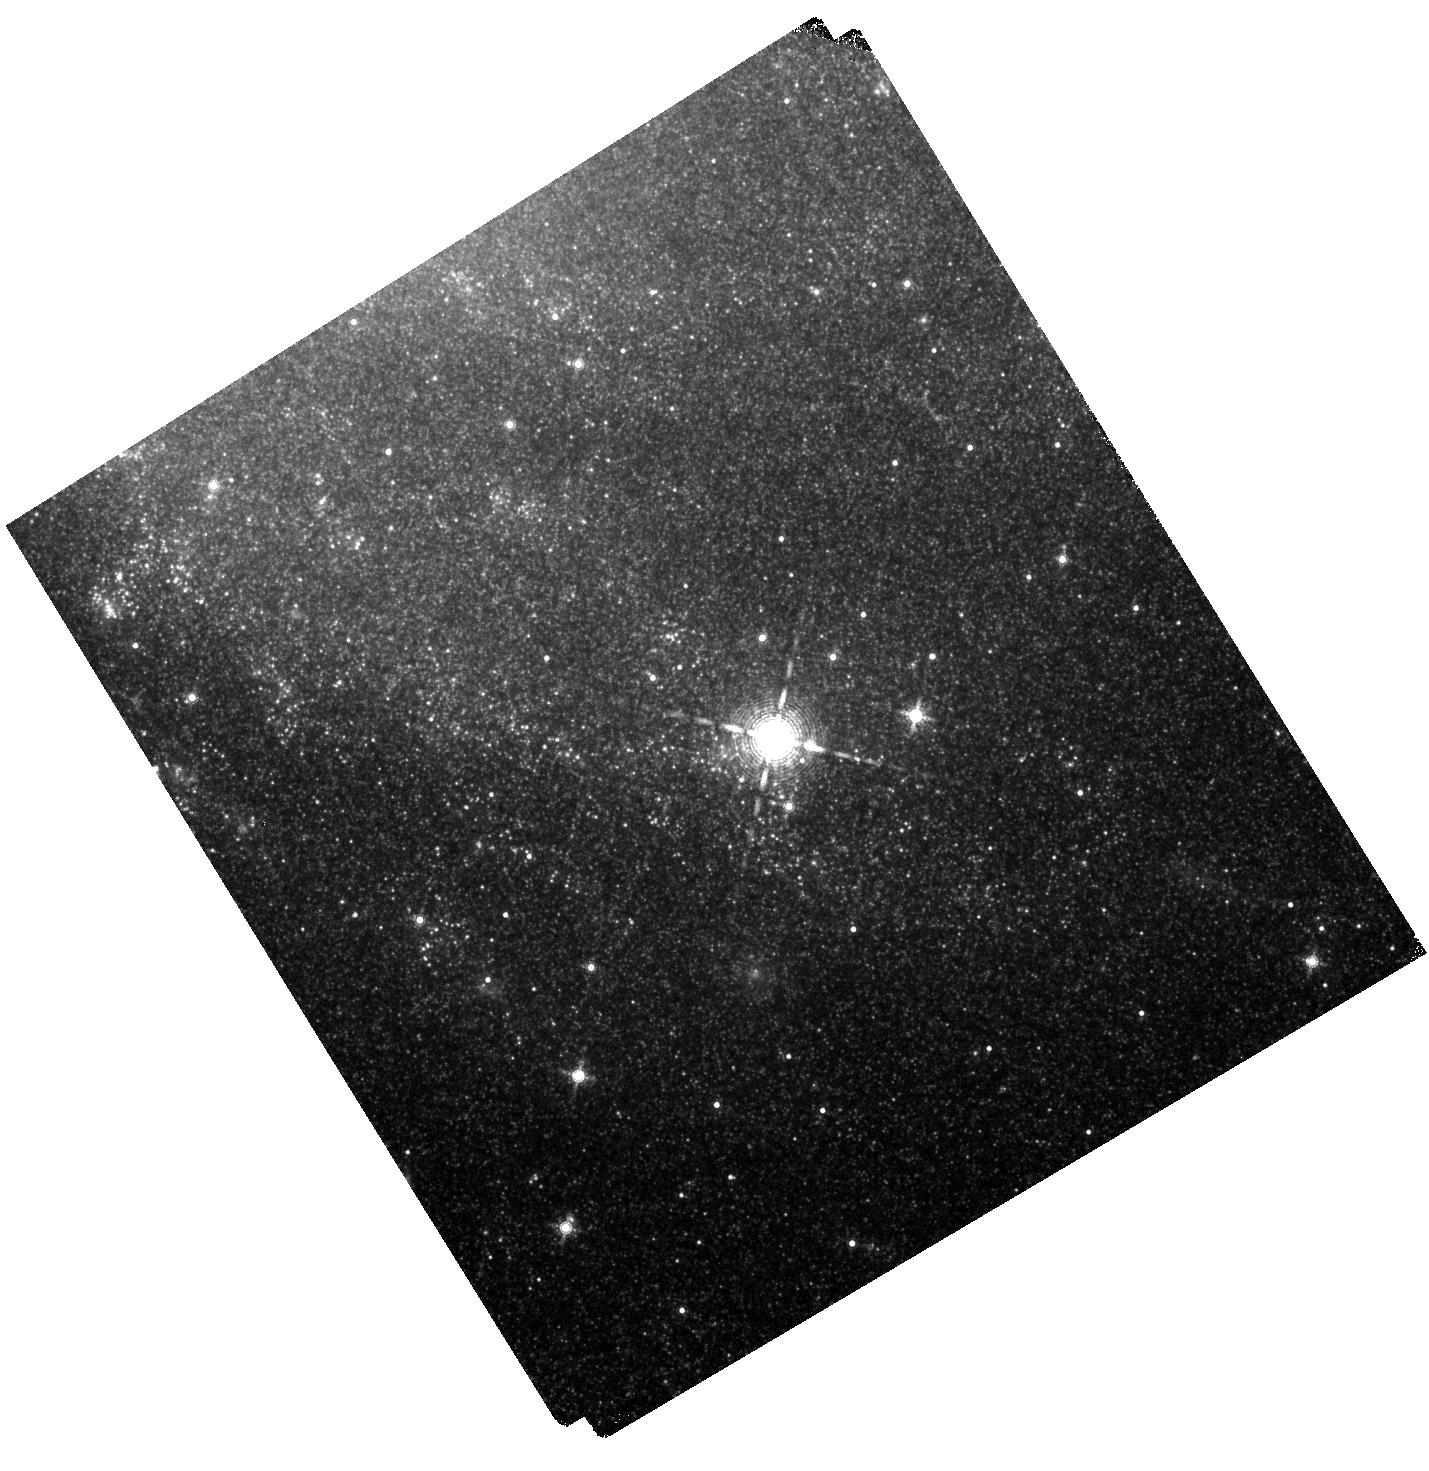
Target: NGC-6946
Instrument: WFC3/IR
Filter: F164N
Exposure: 40 min
Observation ID: hst_14638_04_wfc3_ir_f164n_id6o04

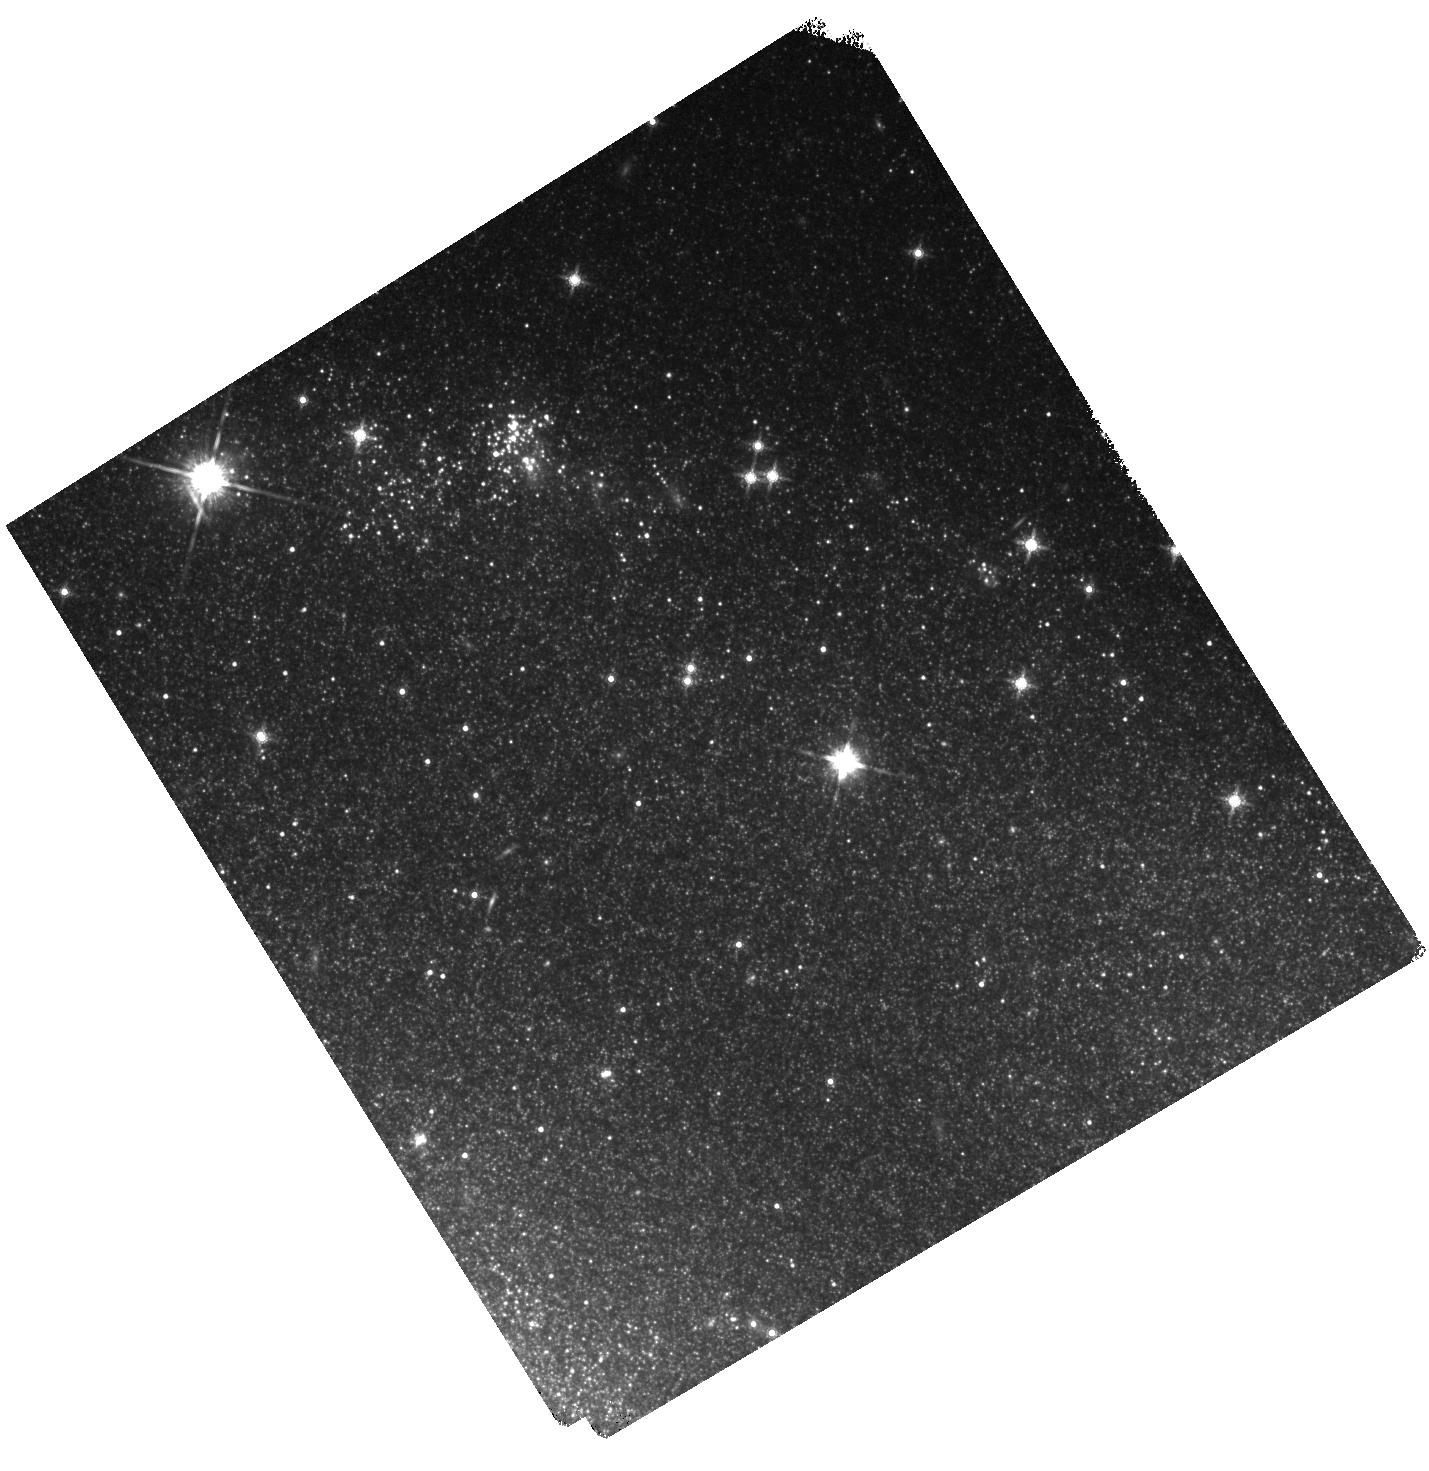
Target: NGC-6946
Instrument: WFC3/IR
Filter: F160W
Exposure: 7 min
Observation ID: hst_14638_03_wfc3_ir_f160w_id6o03

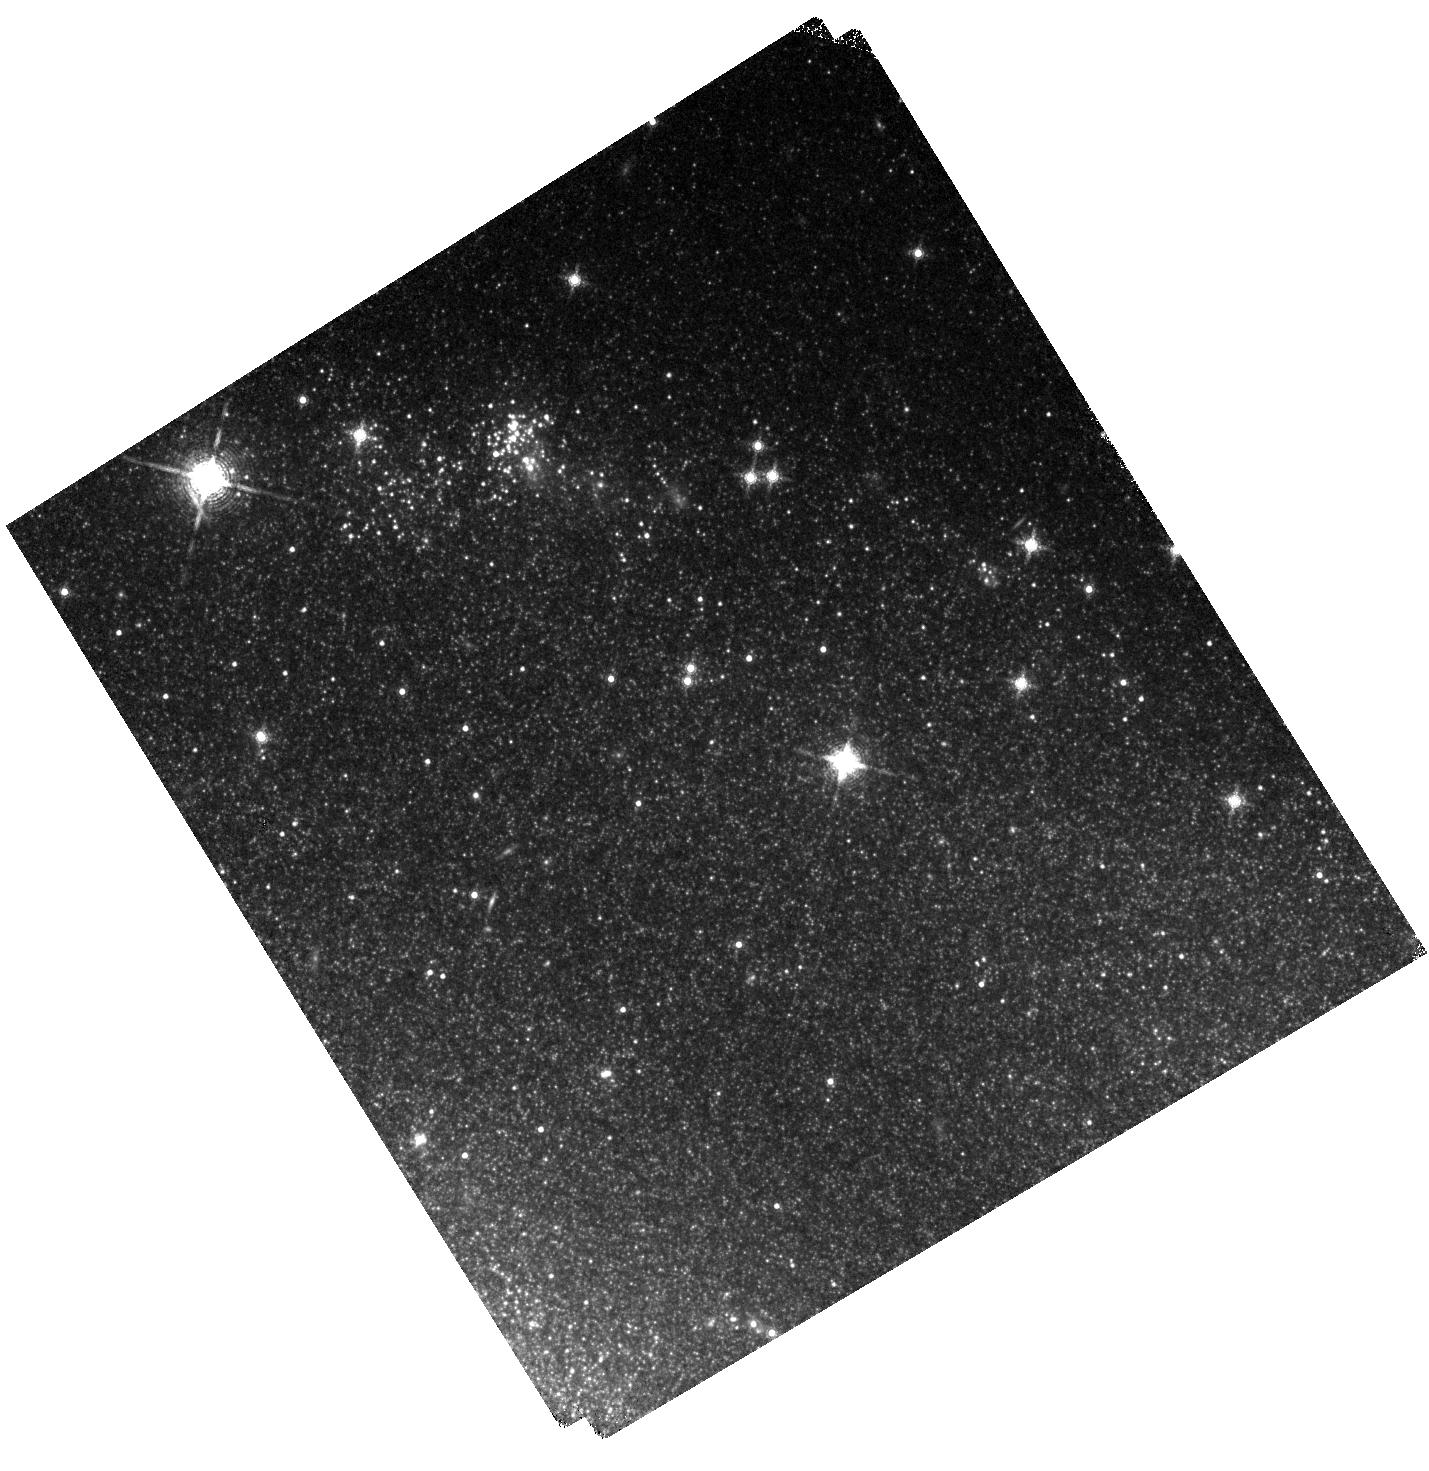
Target: NGC-6946
Instrument: WFC3/IR
Filter: F164N
Exposure: 40 min
Observation ID: hst_14638_03_wfc3_ir_f164n_id6o03

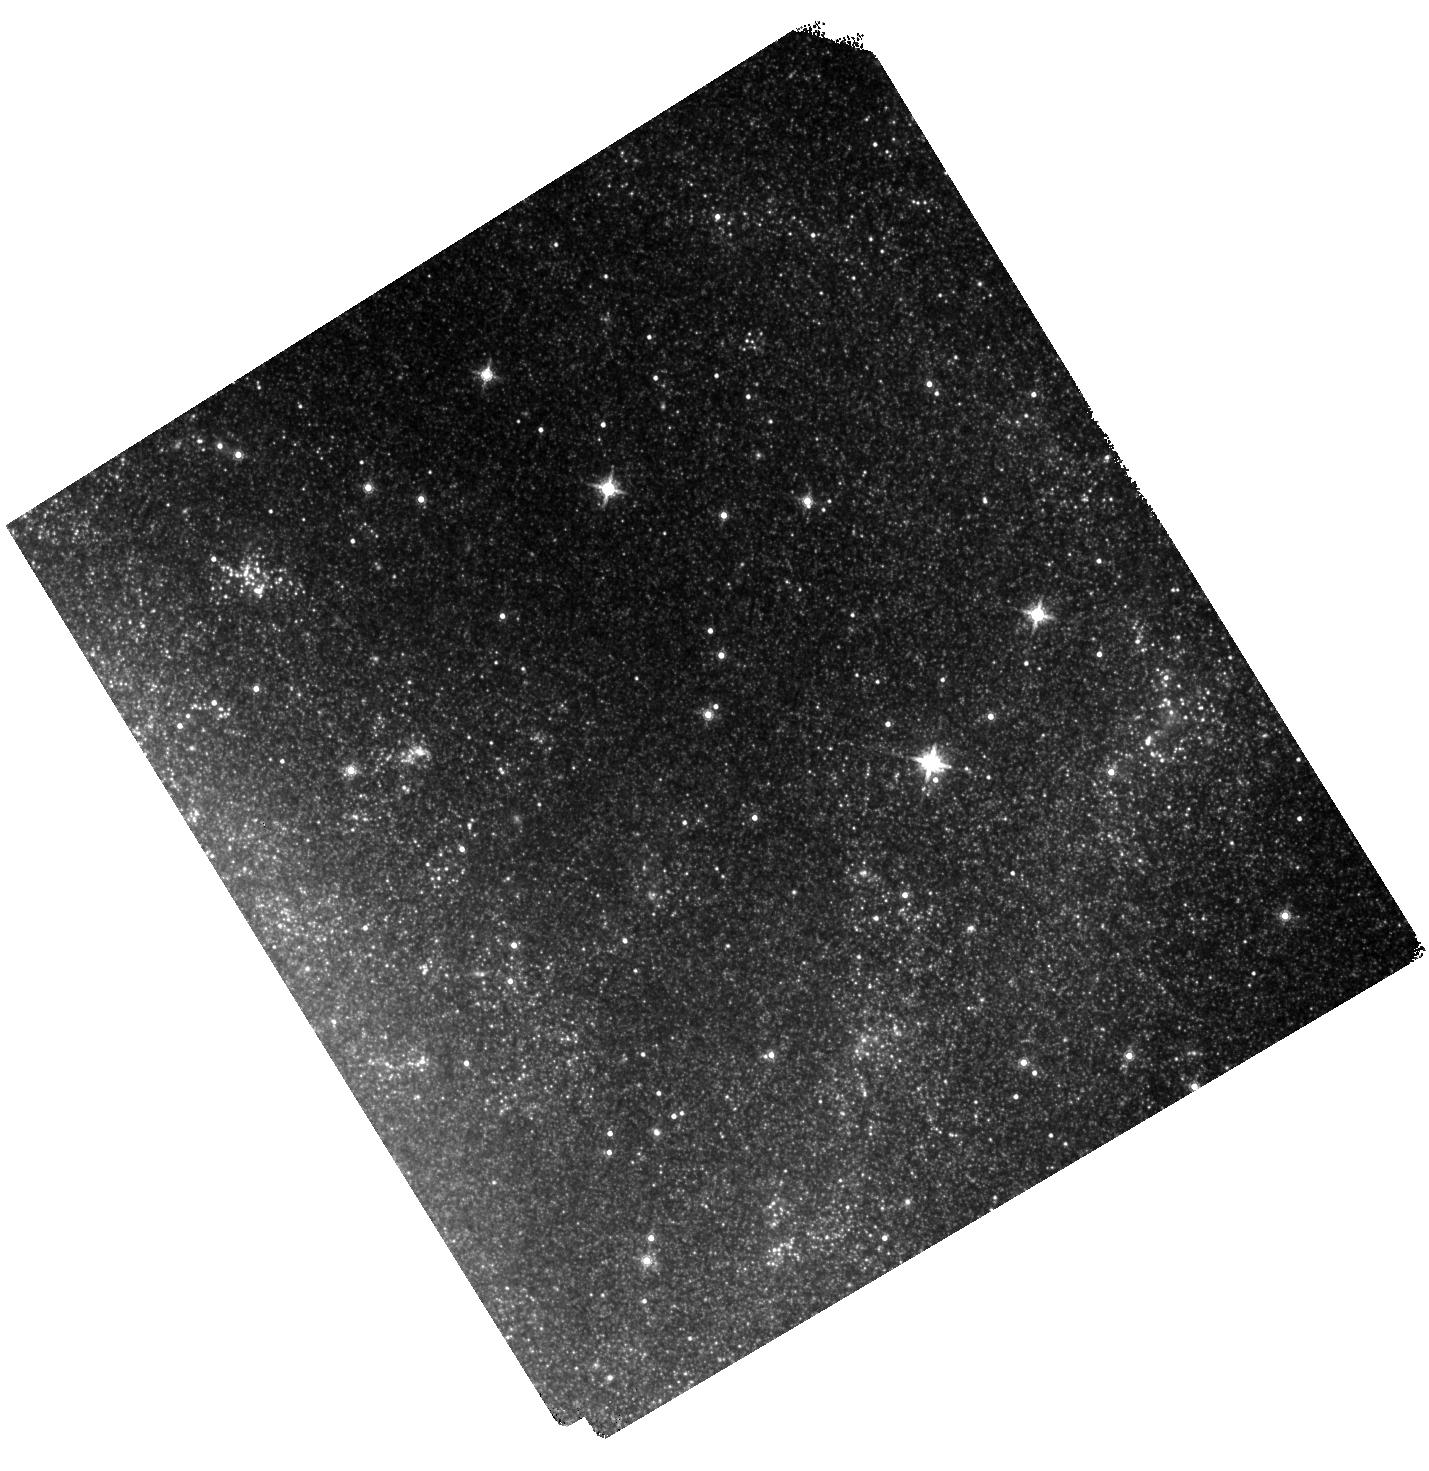
Target: NGC-6946
Instrument: WFC3/IR
Filter: F160W
Exposure: 7 min
Observation ID: hst_14638_02_wfc3_ir_f160w_id6o02

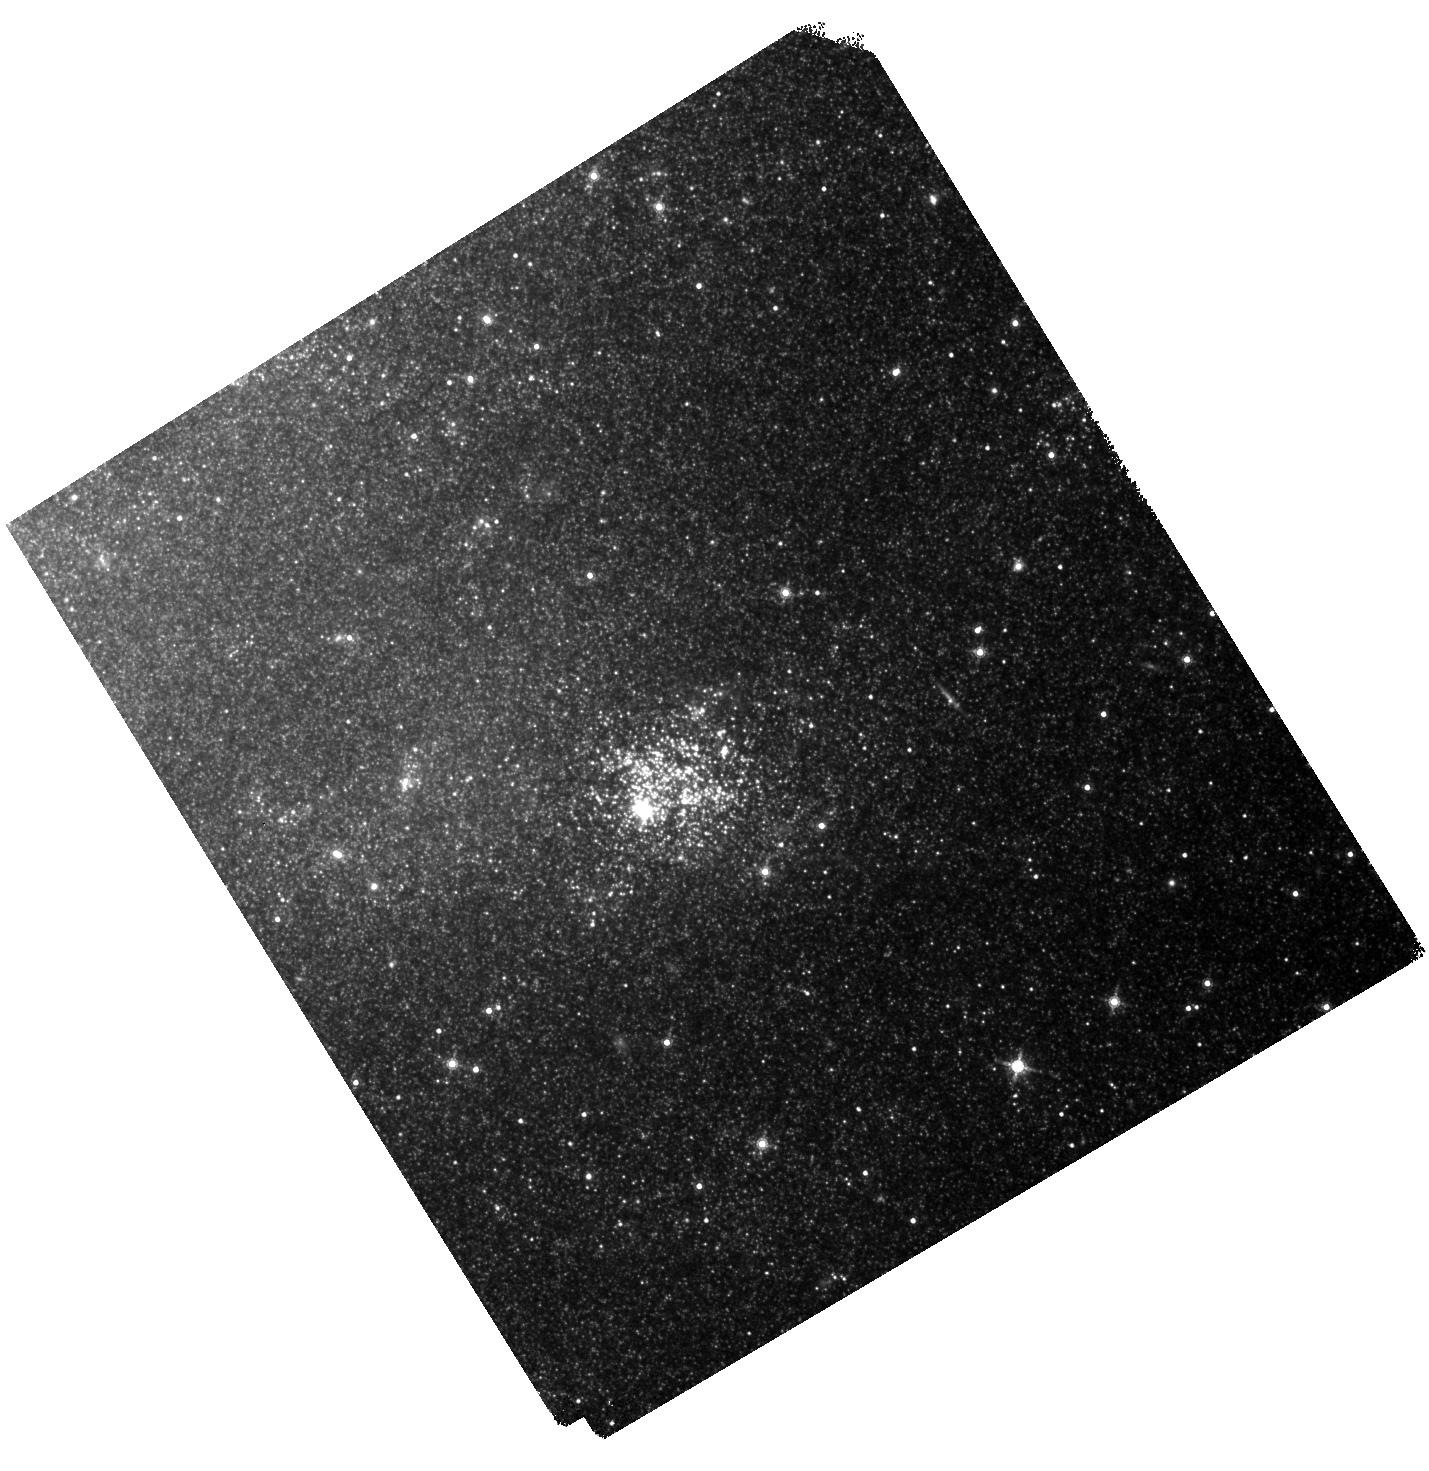
Target: NGC-6946
Instrument: WFC3/IR
Filter: F160W
Exposure: 7 min
Observation ID: hst_14638_01_wfc3_ir_f160w_id6o01

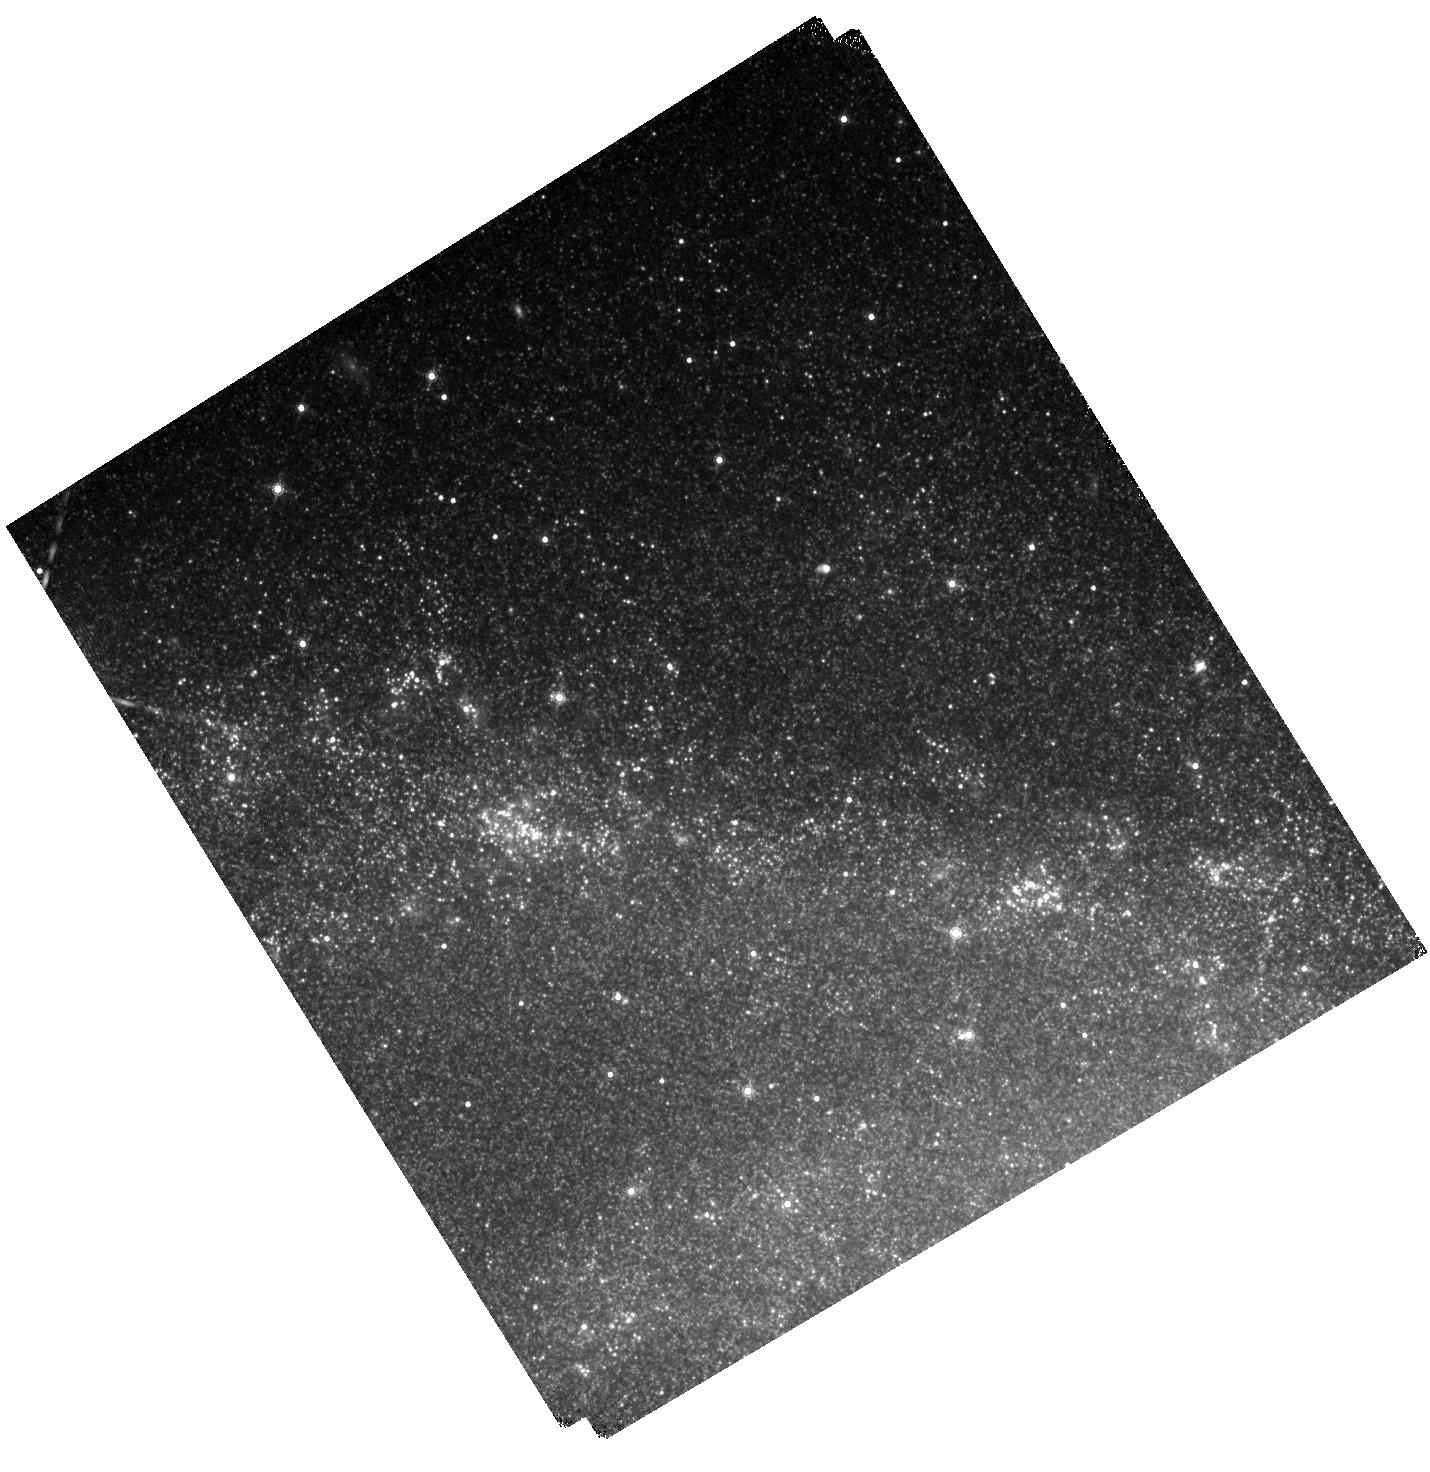
Target: NGC-6946
Instrument: WFC3/IR
Filter: F164N
Exposure: 40 min
Observation ID: hst_14638_06_wfc3_ir_f164n_id6o06

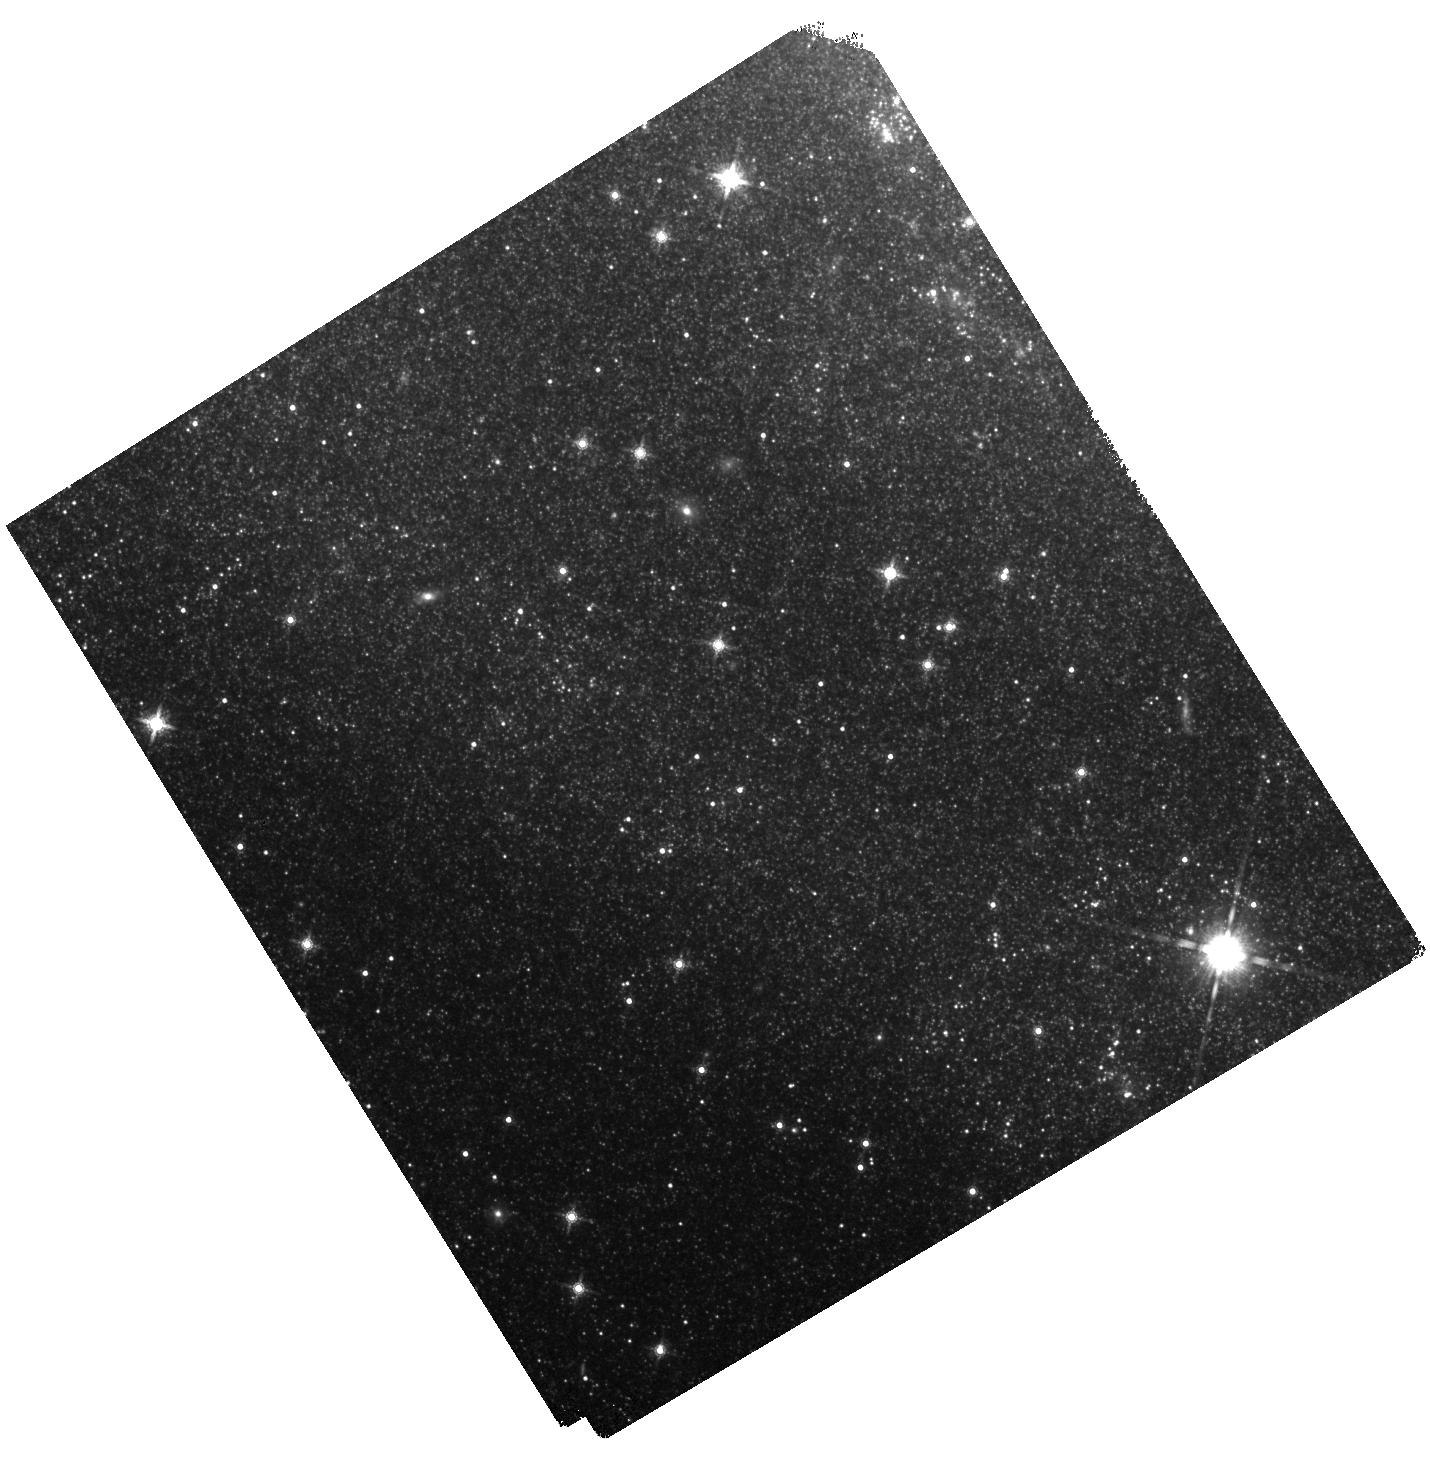
Target: NGC-6946
Instrument: WFC3/IR
Filter: F160W
Exposure: 7 min
Observation ID: hst_14638_07_wfc3_ir_f160w_id6o07

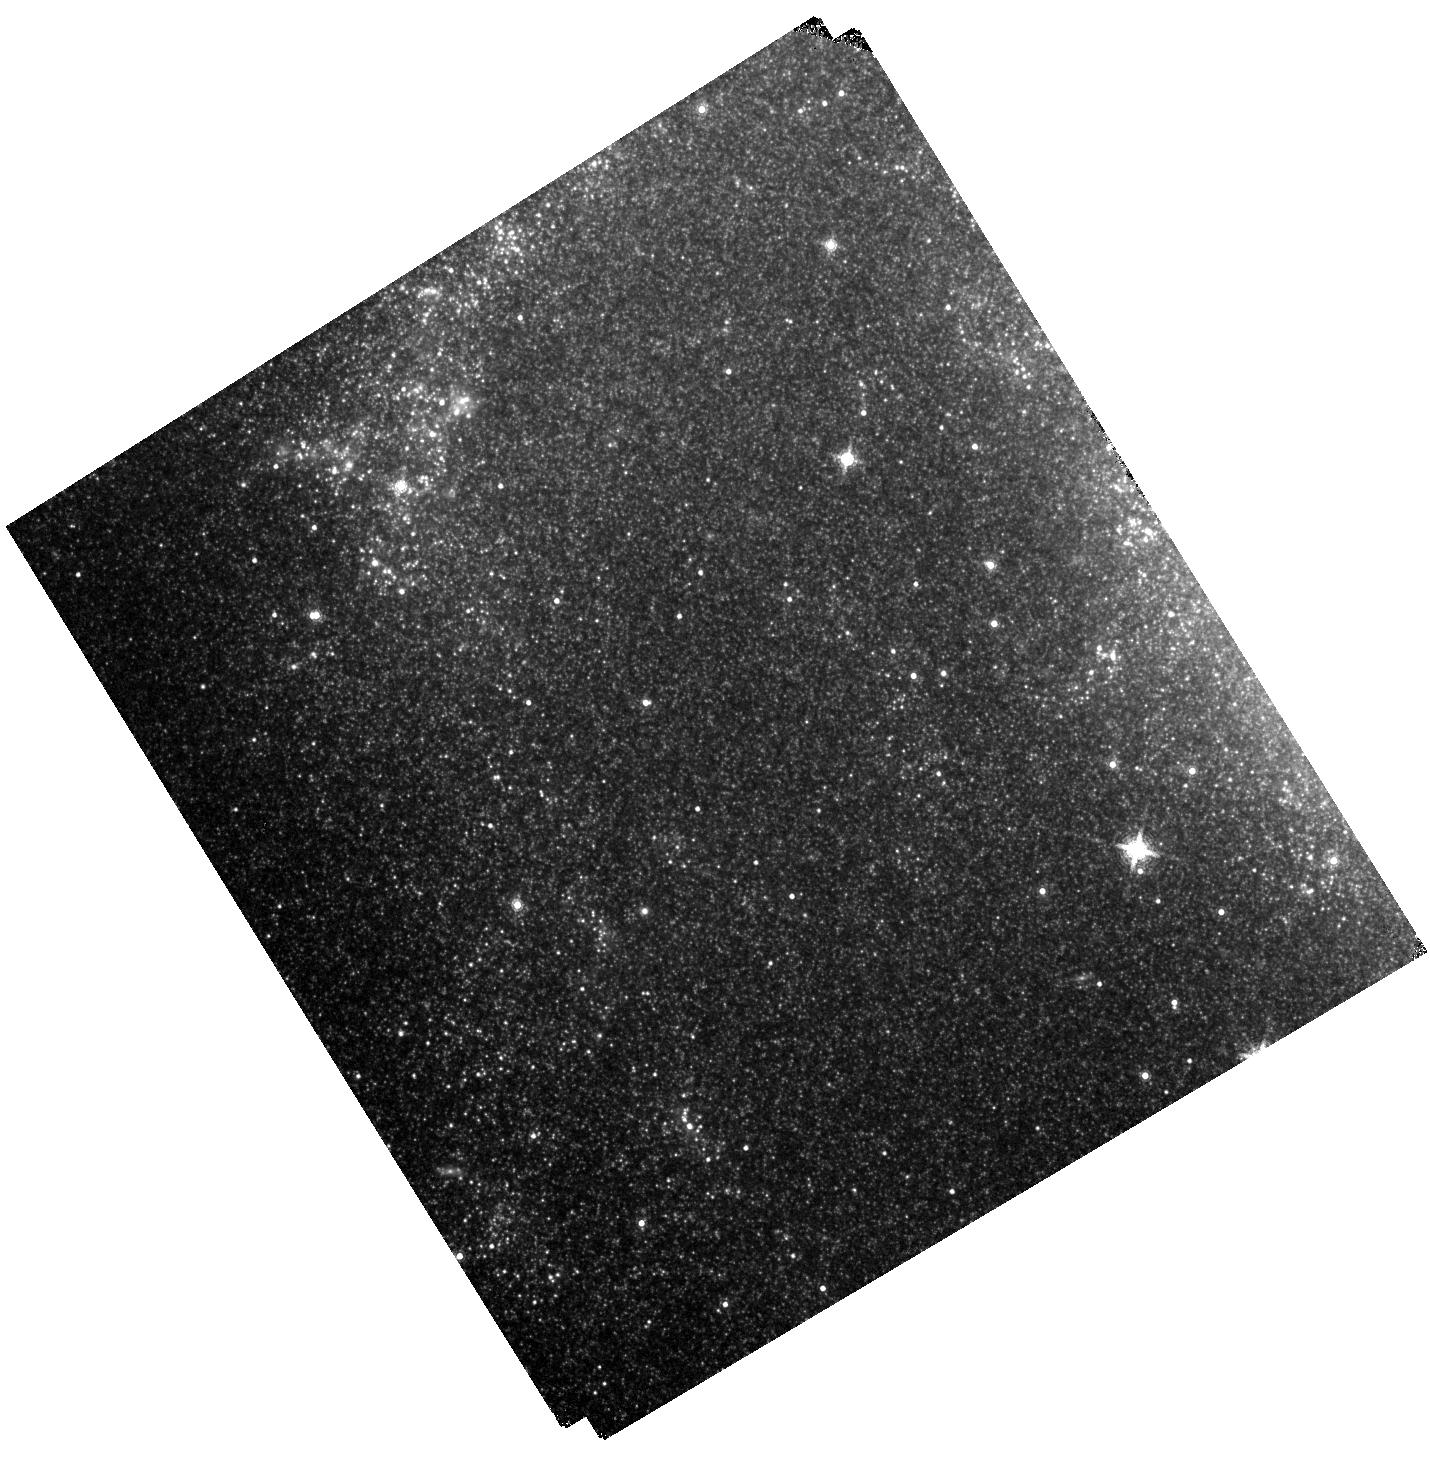
Target: NGC-6946
Instrument: WFC3/IR
Filter: F164N
Exposure: 40 min
Observation ID: hst_14638_08_wfc3_ir_f164n_id6o08

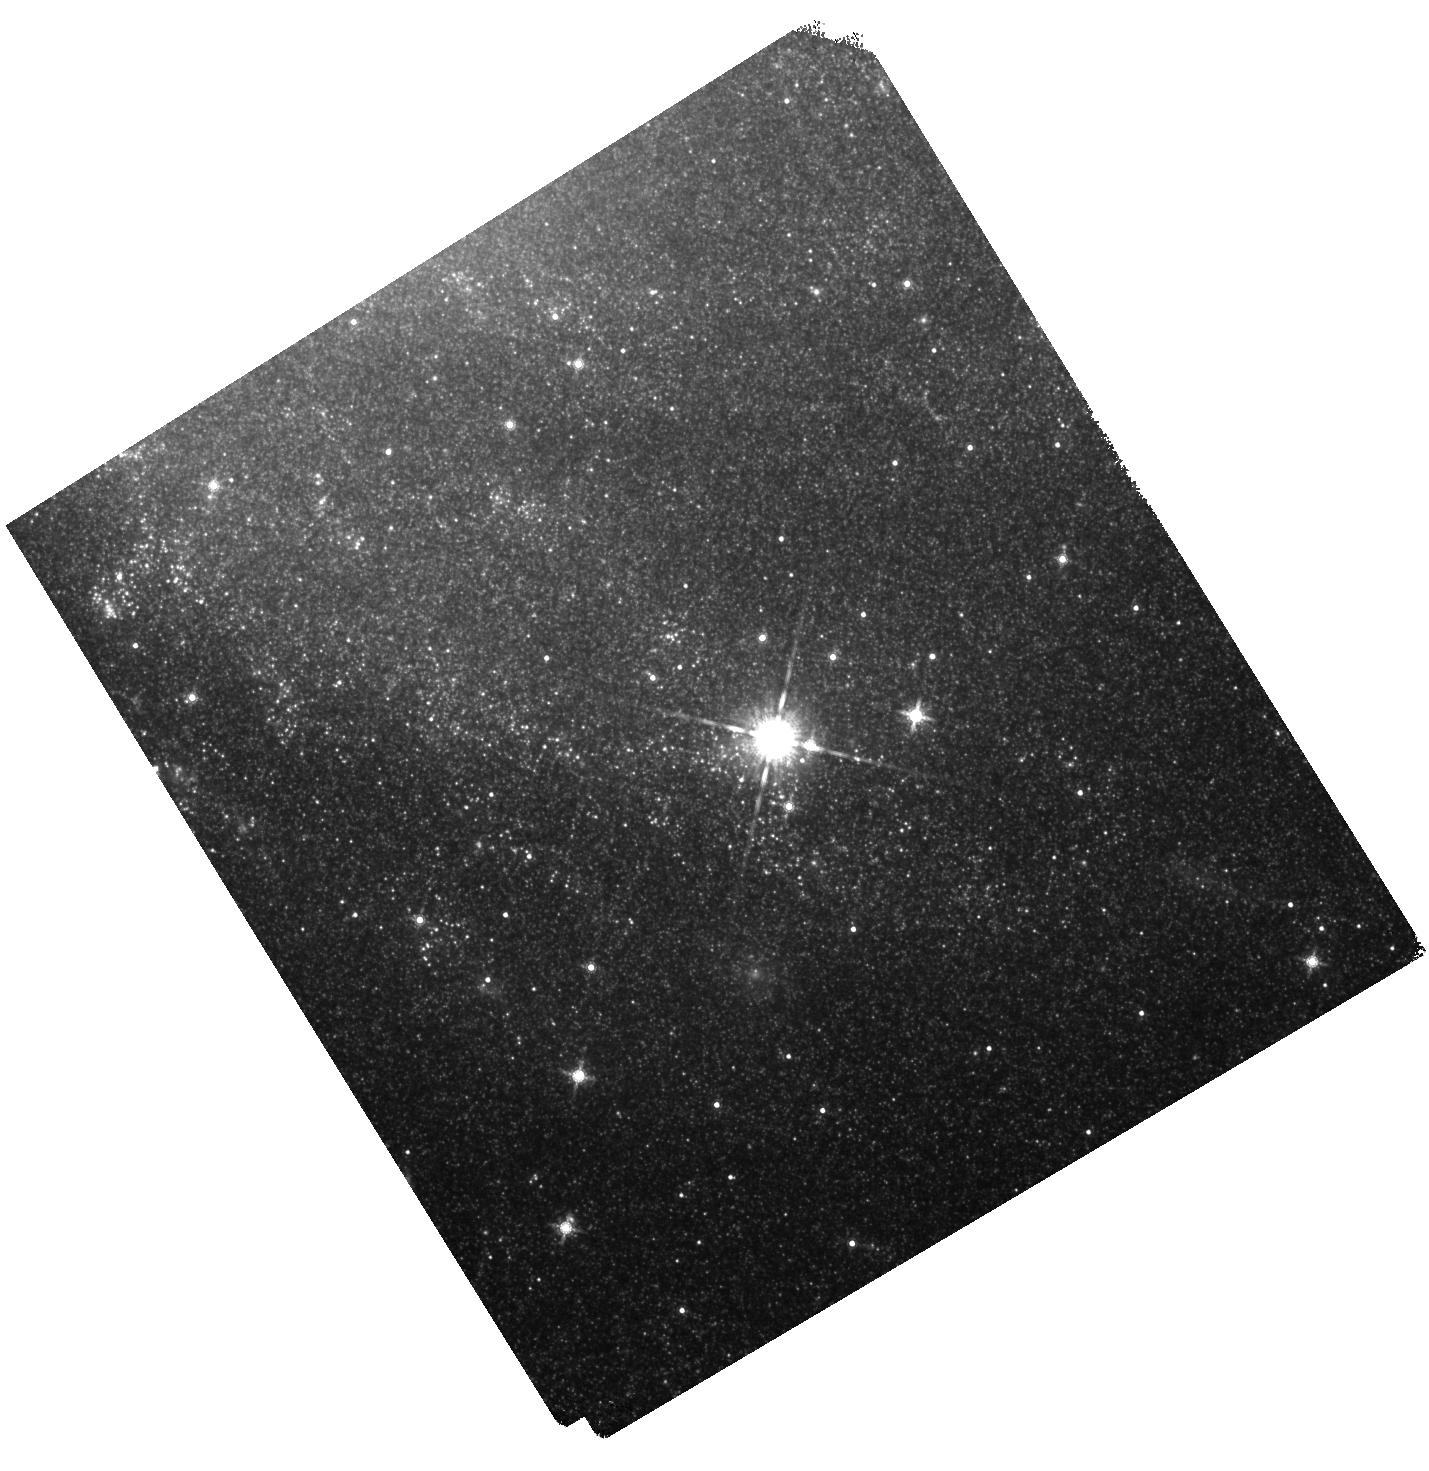
Target: NGC-6946
Instrument: WFC3/IR
Filter: F160W
Exposure: 7 min
Observation ID: hst_14638_04_wfc3_ir_f160w_id6o04

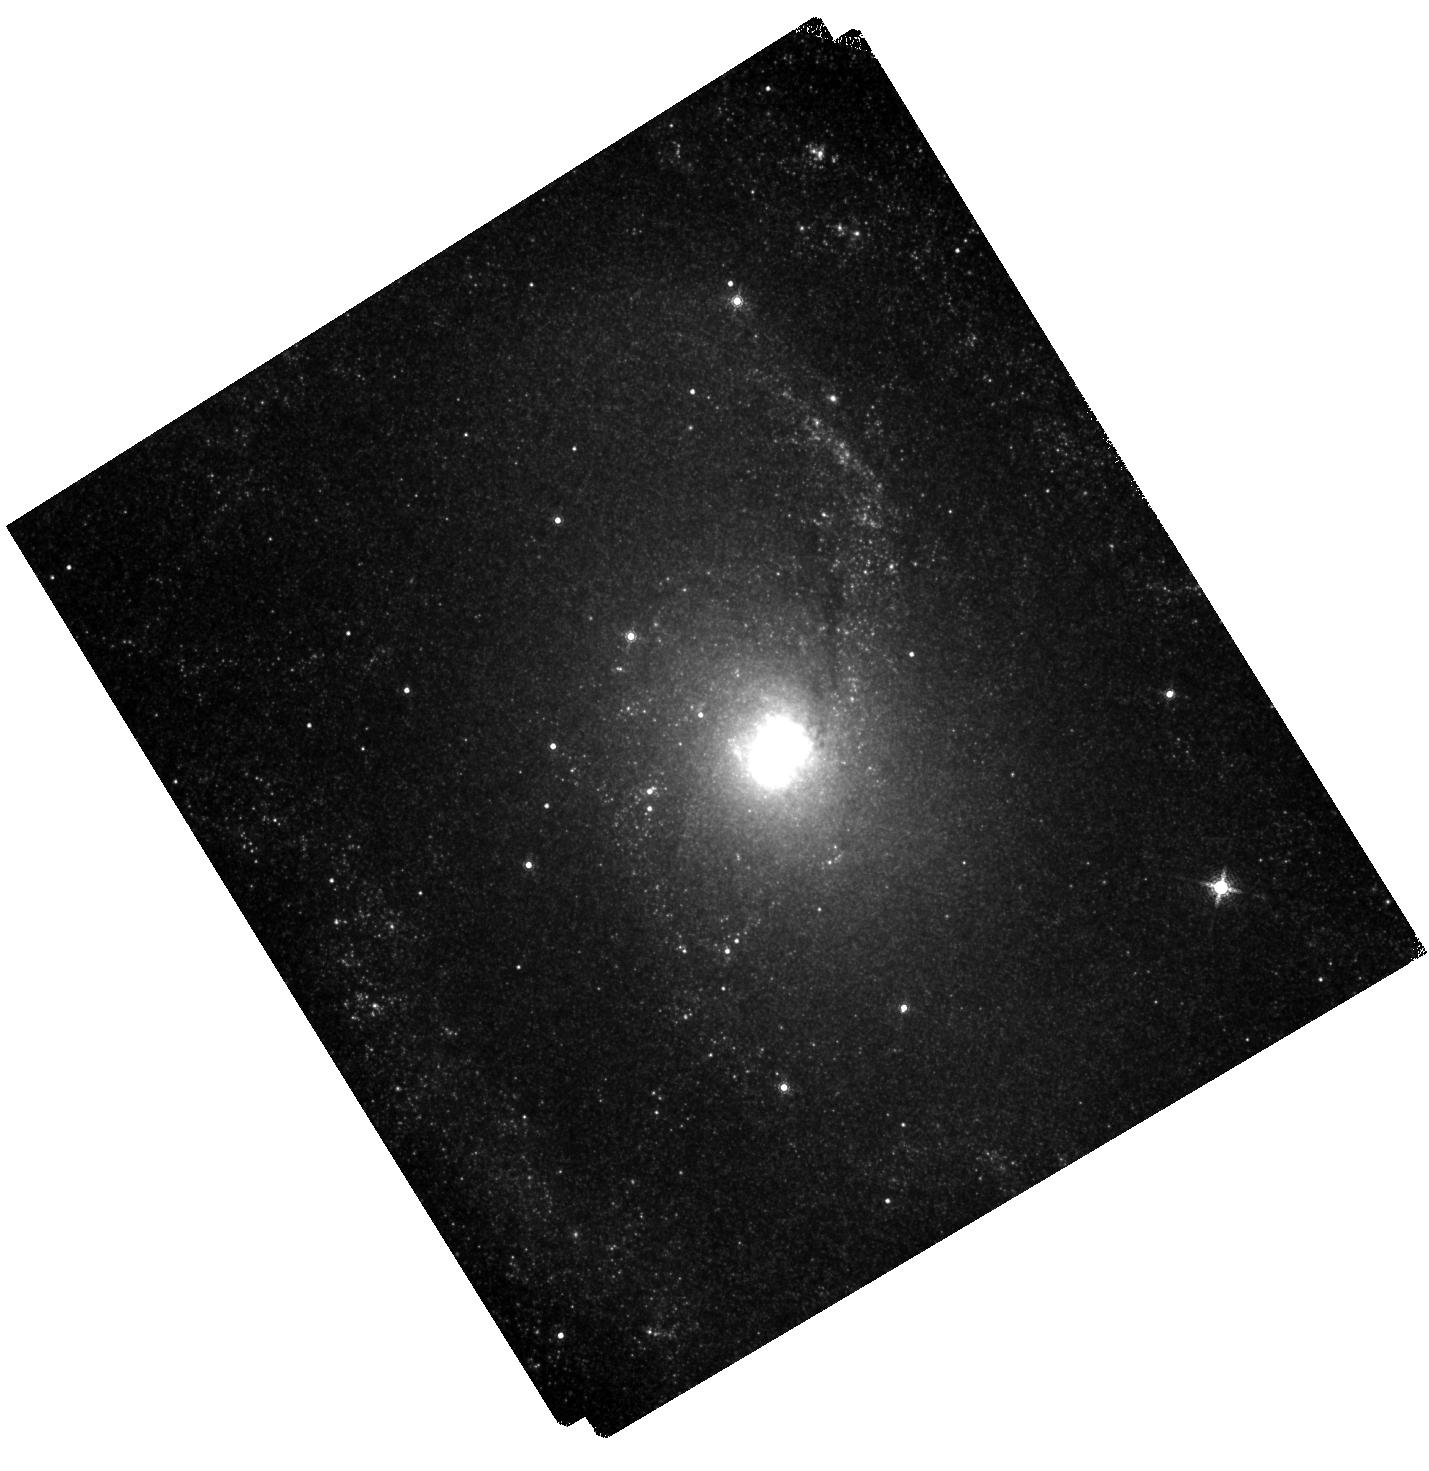
Target: NGC-6946
Instrument: WFC3/IR
Filter: F164N
Exposure: 40 min
Observation ID: hst_14638_05_wfc3_ir_f164n_id6o05

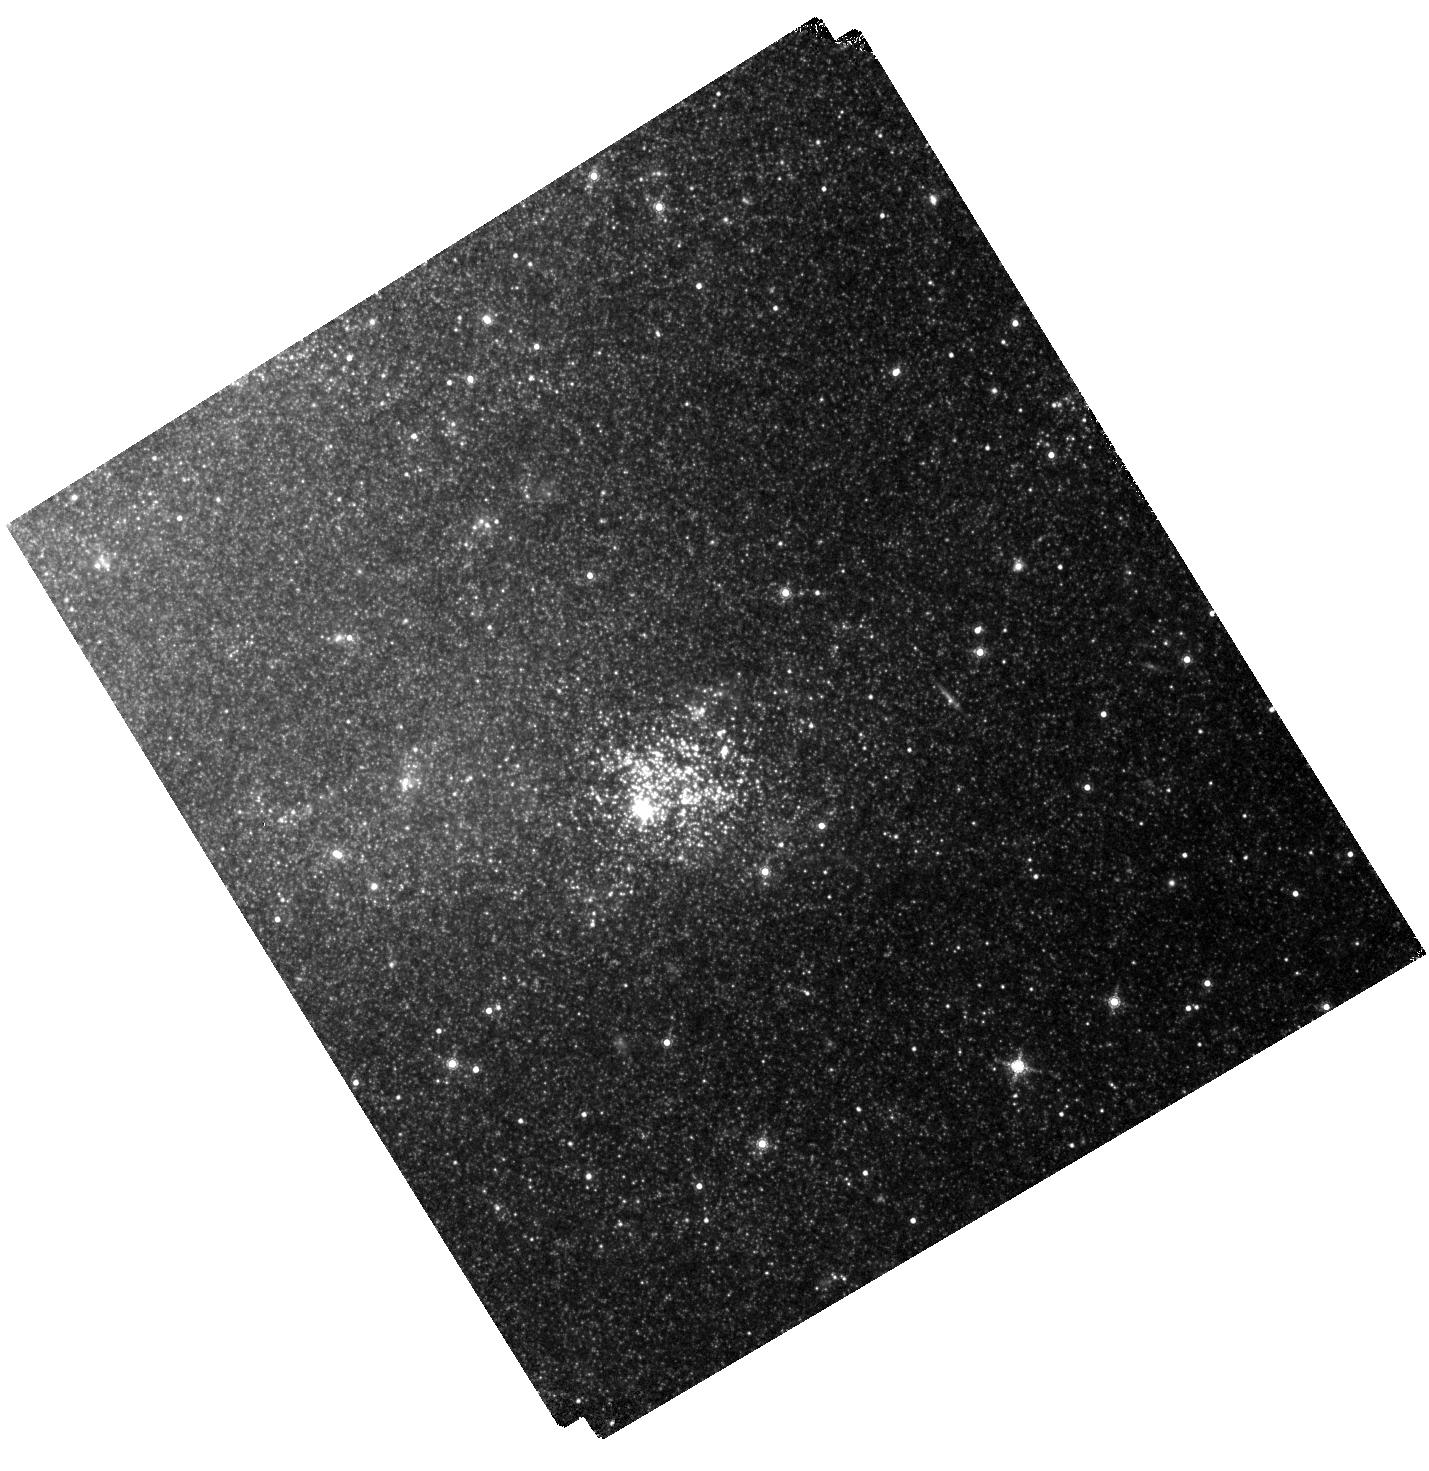
Target: NGC-6946
Instrument: WFC3/IR
Filter: F164N
Exposure: 40 min
Observation ID: hst_14638_01_wfc3_ir_f164n_id6o01

What Makes Radio-detected and Optically-detected Supernova Remnants in NGC6946 Different? (PI: Long, Knox S.)

In the Galaxy, most SNRs were first detected as extended non-thermal radio sources. By contrast, in galaxies beyond the Magellanic Clouds, most SNRs have been identified as emission nebulae with elevated [S II]:Ha emission ratios compared to HII regions. NGC6946, which has had more historical SNe than any other galaxy, is one of the very few galaxies with both a large number of radio and optical SNRs and SNR candidates. Surprisingly, the radio and the optical samples of SNRs in this (and other) galaxies are almost disjoint, possibly due to the fact that the radio-detected objects tend to be located in or very near HII regions with higher than normal extinction. If this is correct, these radio SNRs should be detectable as nebulae with strong [Fe II] emission lines in the near IR, since extinction should be much less of a factor and since the ratio of [Fe II]:Pa Beta is expected to be high, of order 10, in shocked SNR gas, and very low in photoionized regions. To find out, we propose to use existing Pa Beta and new [Fe II] WFC3 imagery of NGC6946, along with the results of our new radio and optical imaging and spectroscopic surveys, to find the radio sample. Since we also should detect many, if not all, of the optically identified SNRs in [Fe II], we will be able to compare the properties (diameter distribution, [Fe II] flux) of the two sub-populations in order to improve our understanding both of the selection effects and of the evolutionary state of the populations. More generally, the combination of radio, optical, IR and X-ray data (from existing Chandra observations) will allow us to complete one of the most detailed characterizations of SNRs in any nearby galaxy.